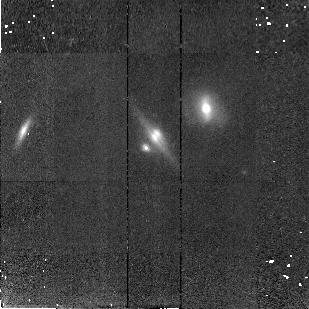
Target: CLASS1600+434
Instrument: NICMOS/NIC2
Filter: F160W
Exposure: 43 min
Observation ID: n46r19010

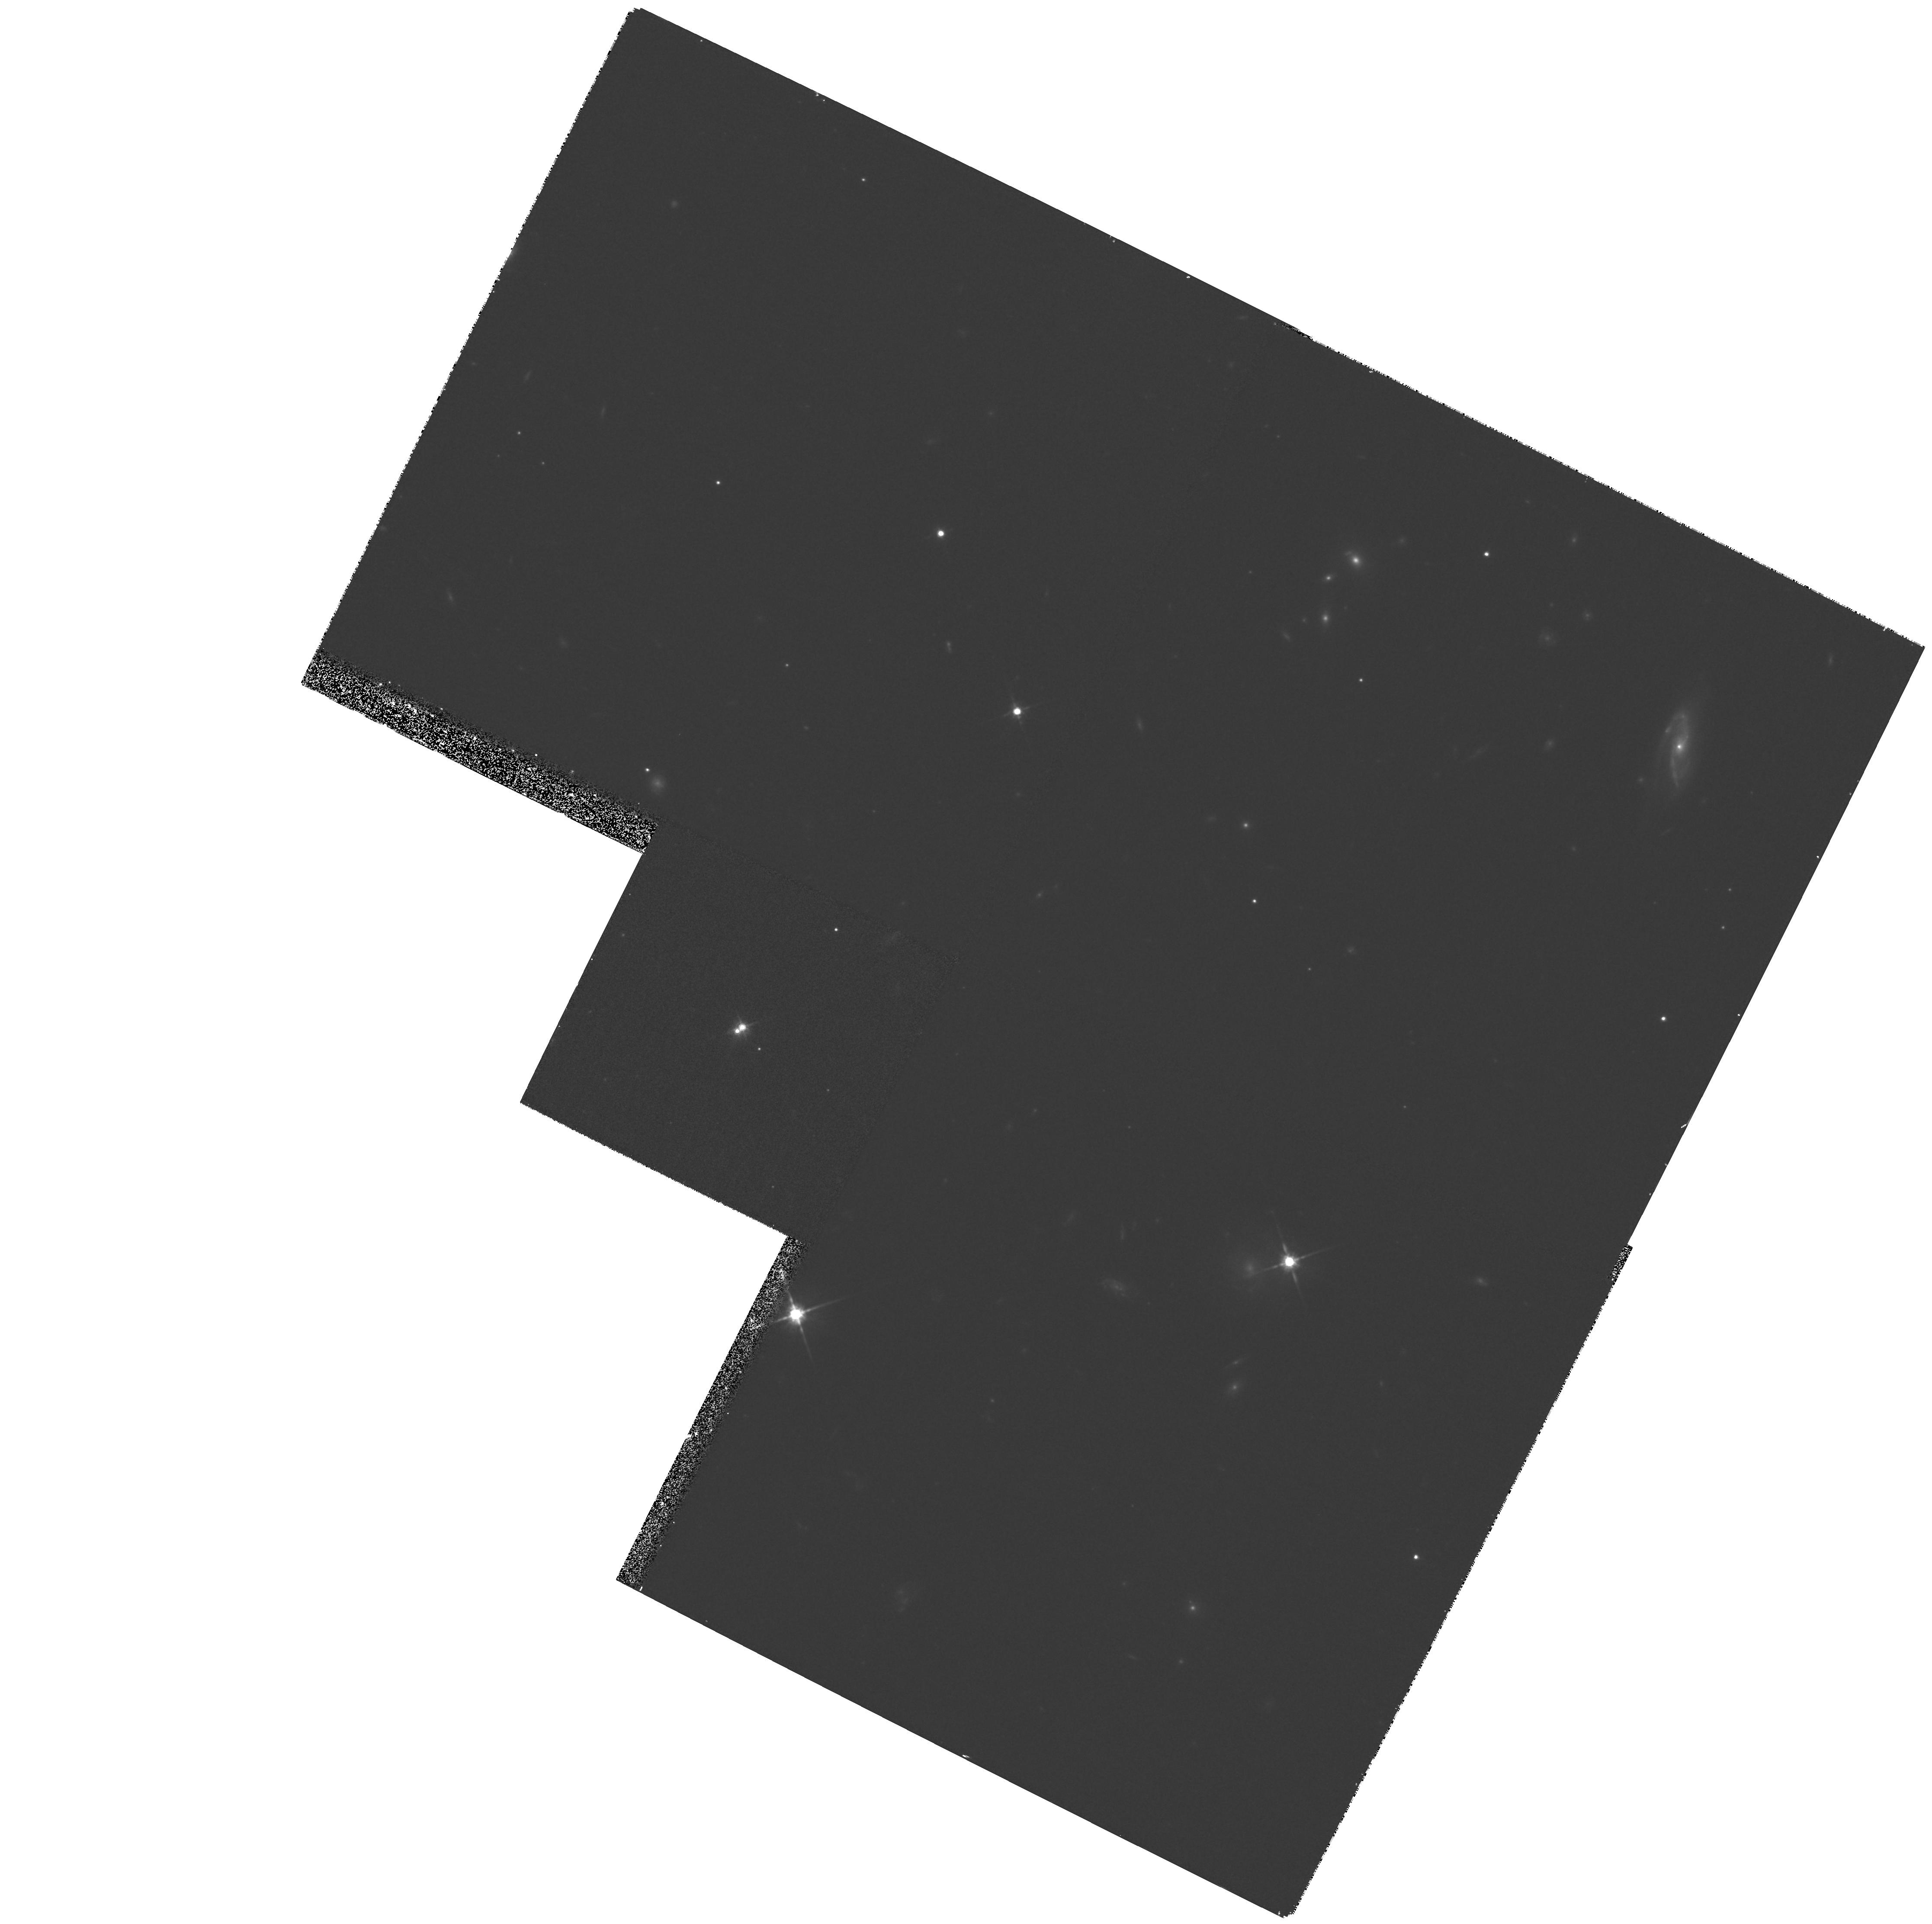
Target: FBQ1633+3134
Instrument: WFPC2/PC
Filter: F814W
Exposure: 33 min
Observation ID: hst_7495_44_wfpc2_pc_f814w_u46r44

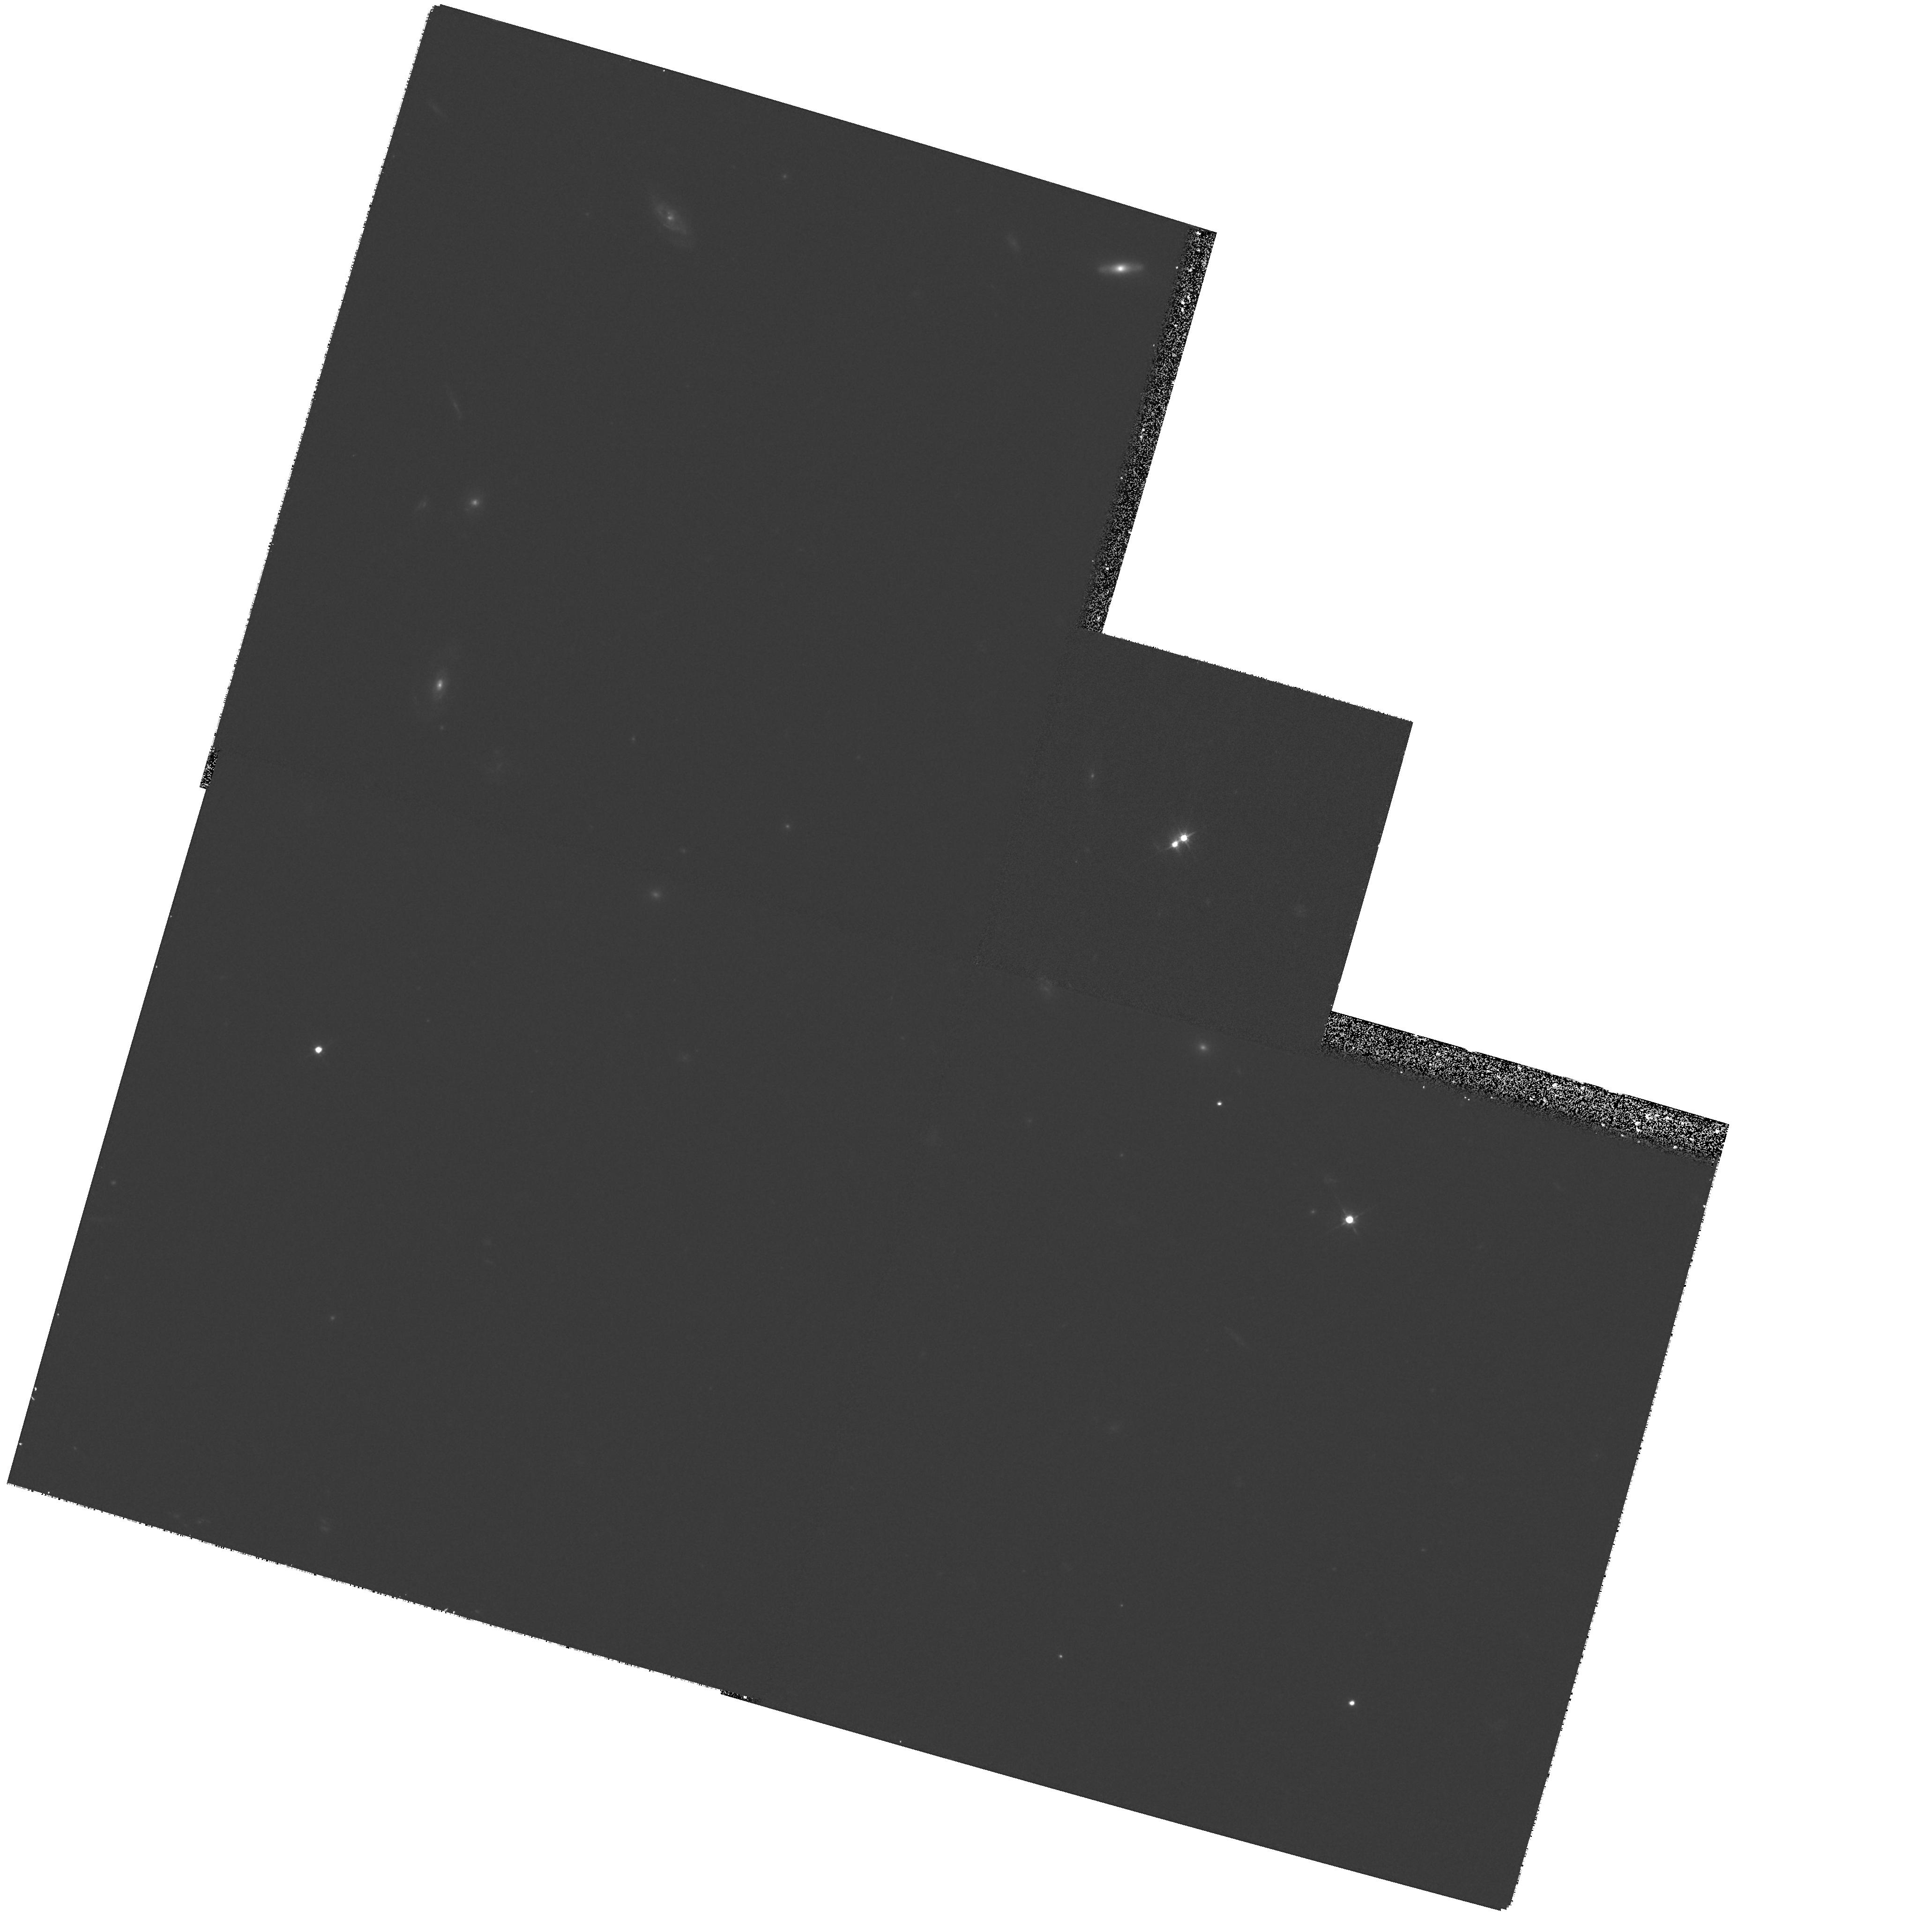
Target: FBQ0951+2635
Instrument: WFPC2/PC
Filter: F555W
Exposure: 27 min
Observation ID: hst_7495_40_wfpc2_pc_f555w_u46r40

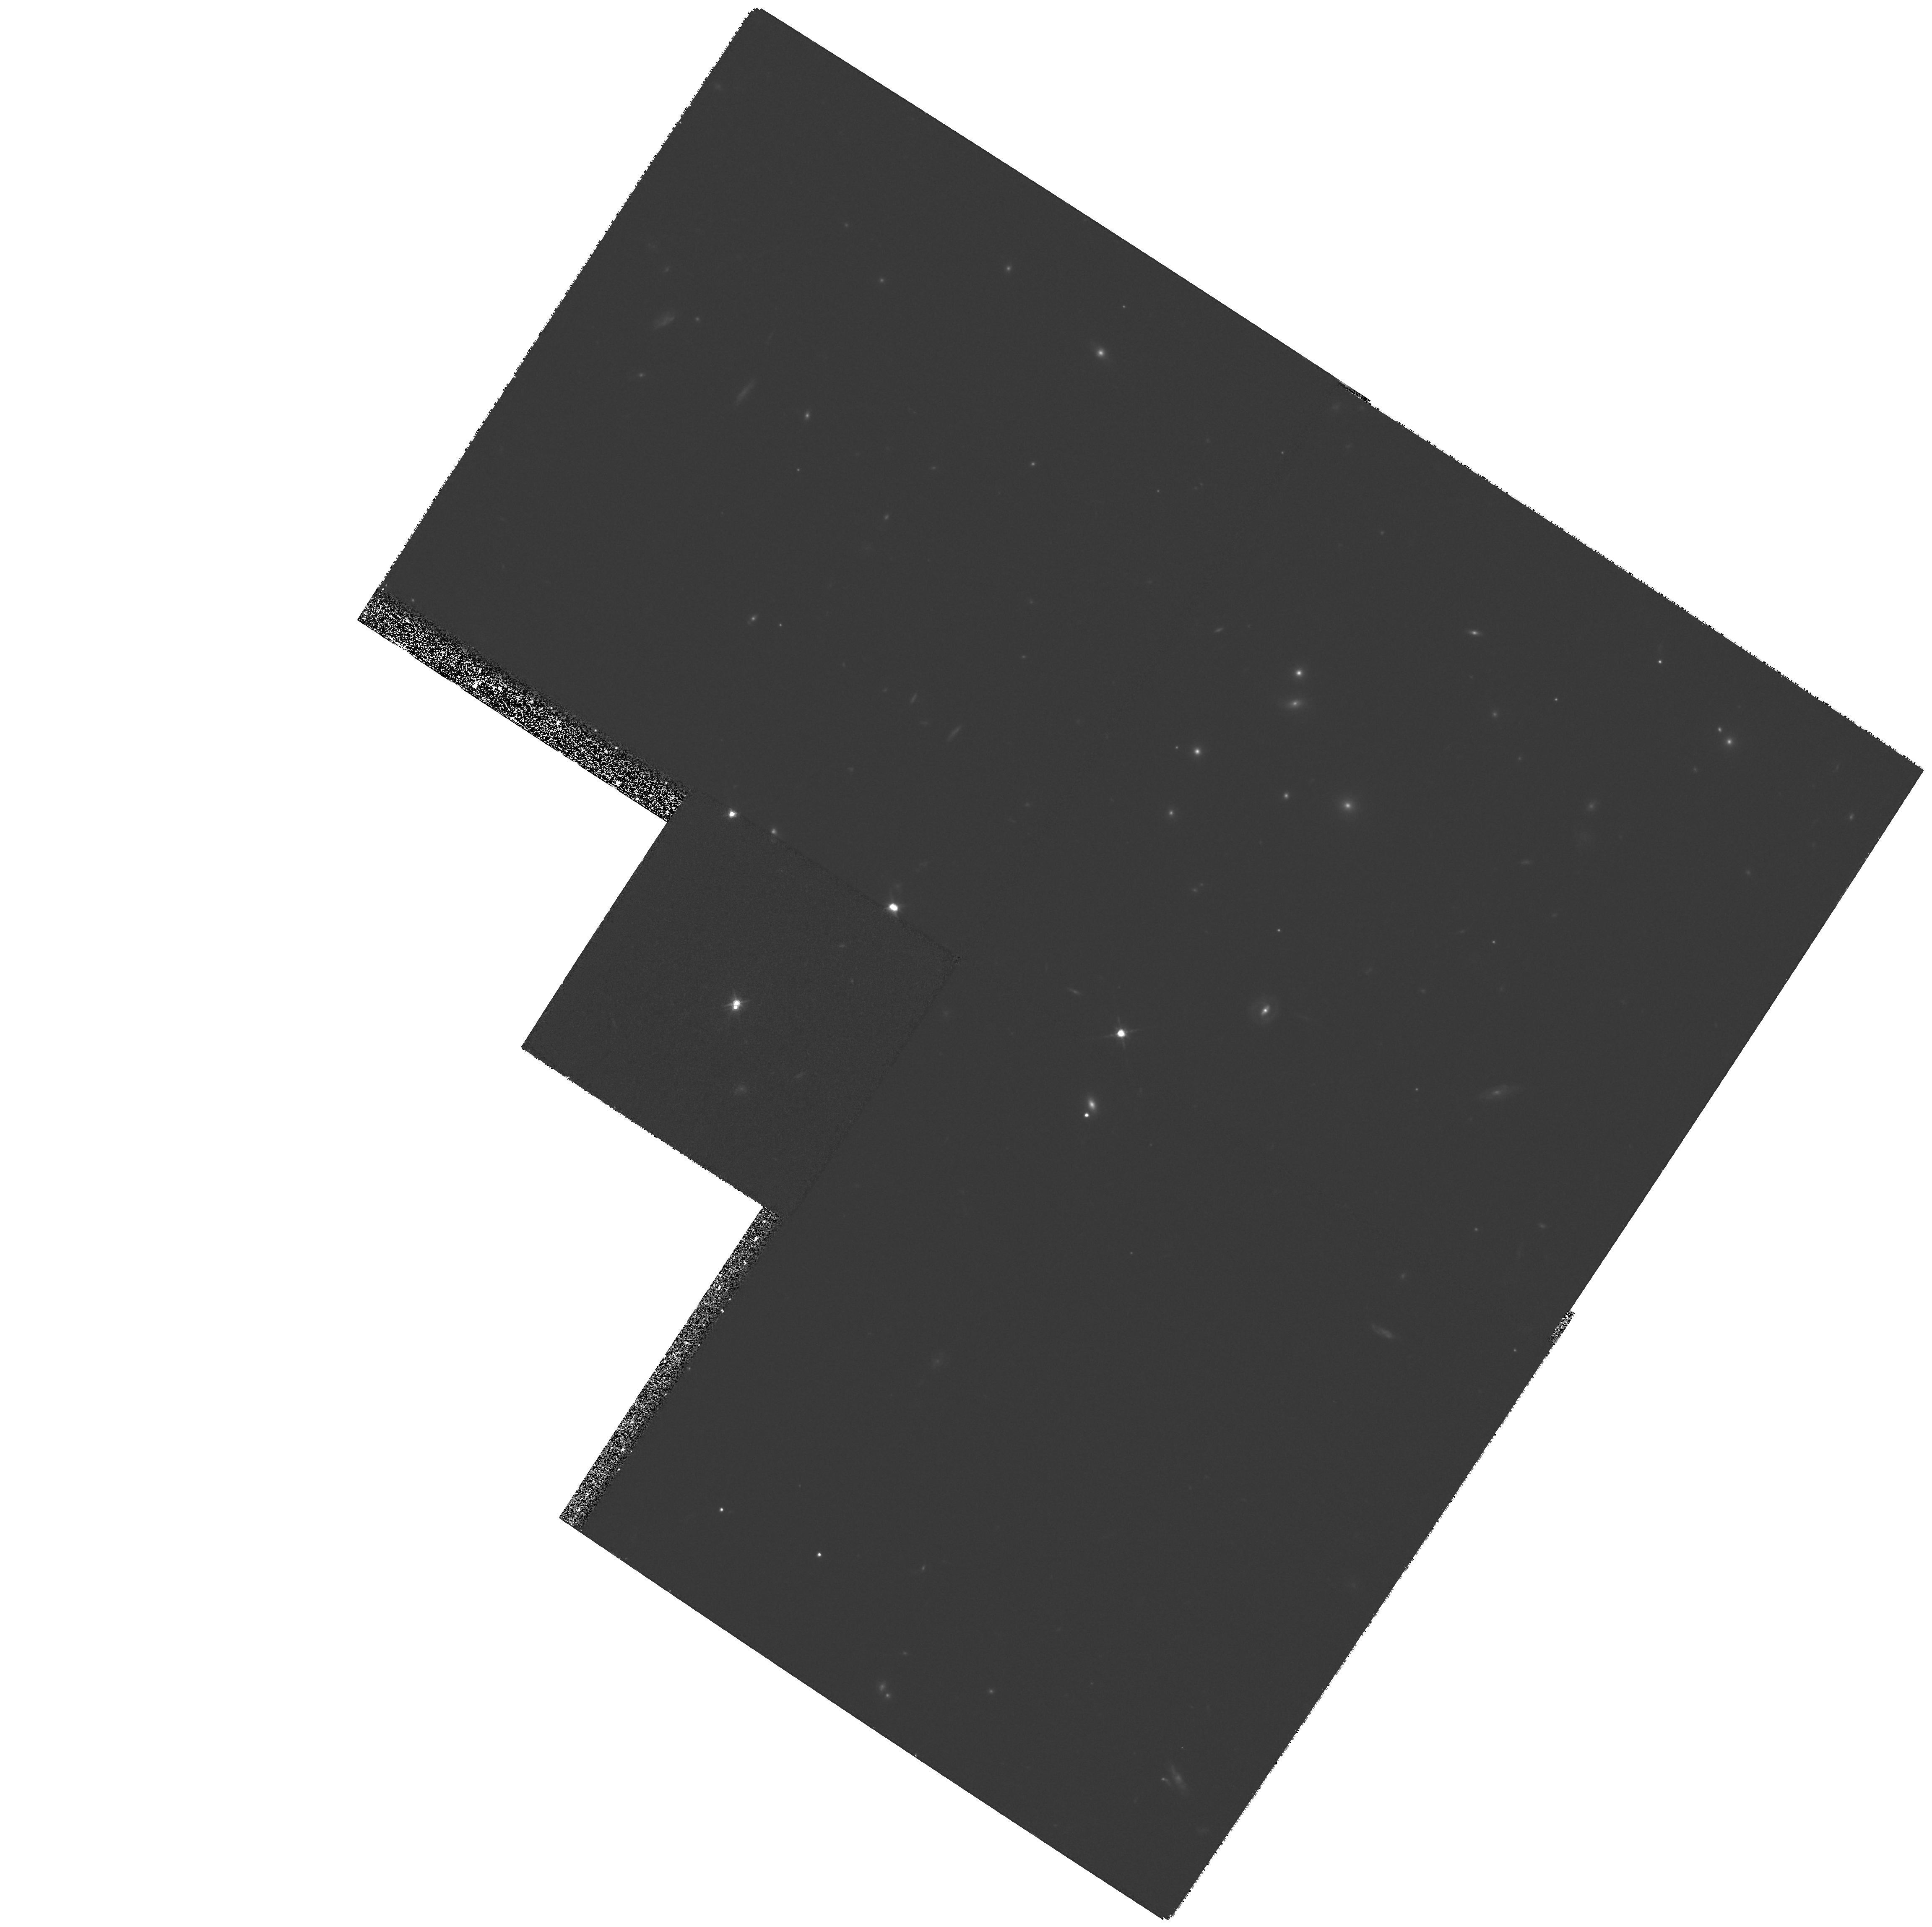
Target: Q1208+101
Instrument: WFPC2/PC
Filter: F814W
Exposure: 40 min
Observation ID: hst_7495_35_wfpc2_pc_f814w_u46r35

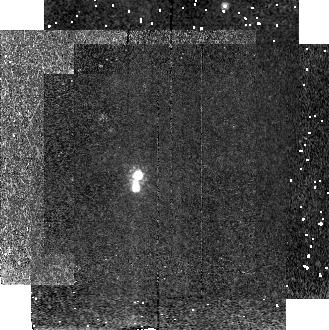
Target: BRI0952-0115-OFF
Instrument: NICMOS/NIC2
Filter: F160W
Exposure: 43 min
Observation ID: n46r05010

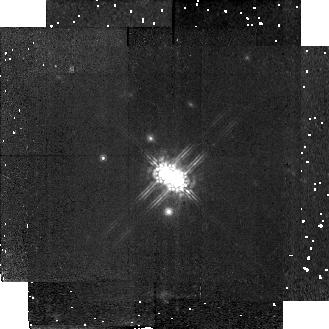
Target: SBS0909+523-OFF
Instrument: NICMOS/NIC2
Filter: F160W
Exposure: 47 min
Observation ID: n46r04010

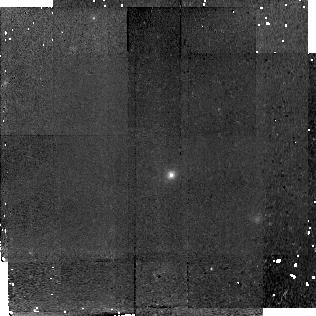
Target: HST12531-2914-OFF
Instrument: NICMOS/NIC2
Filter: F160W
Exposure: 43 min
Observation ID: n46r13020

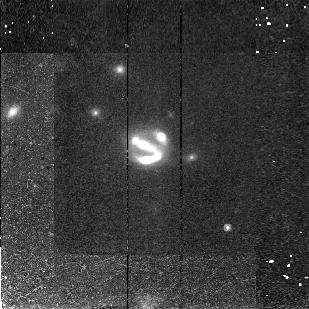
Target: CLASS1608+656
Instrument: NICMOS/NIC2
Filter: F160W
Exposure: 47 min
Observation ID: n46r20010

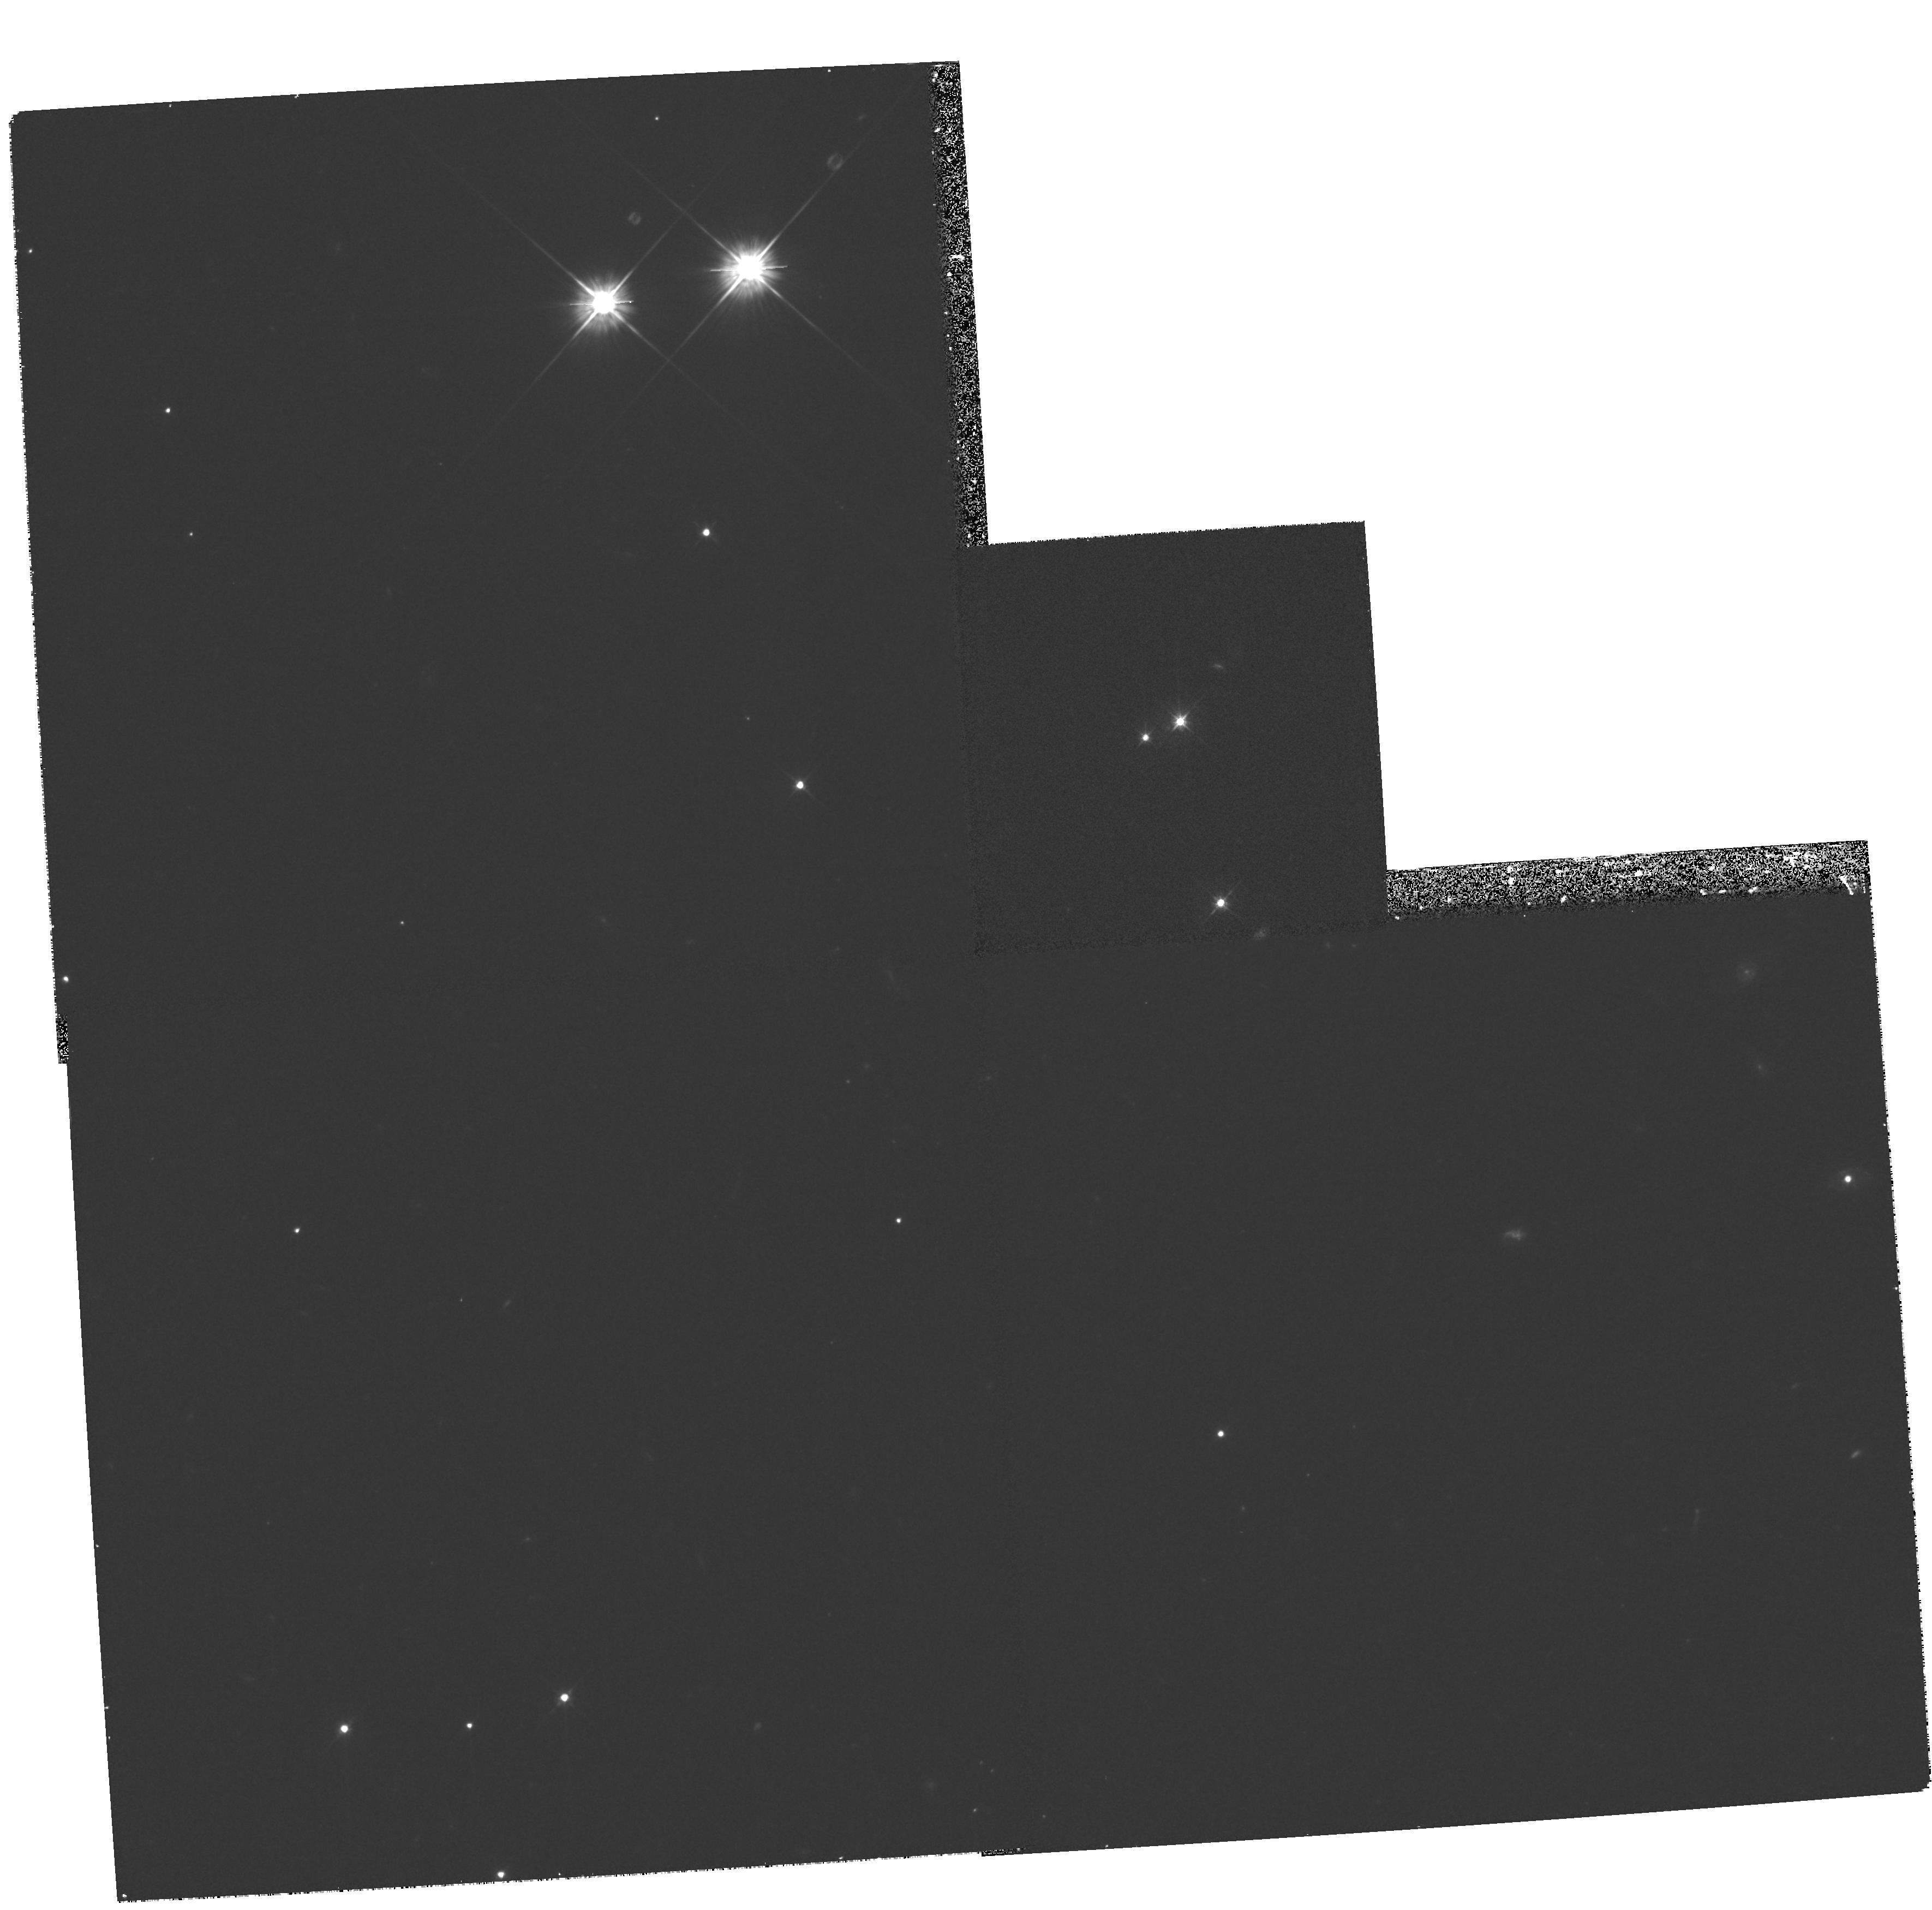
Target: HE1104-1805
Instrument: WFPC2/PC
Filter: F555W
Exposure: 27 min
Observation ID: hst_7495_41_wfpc2_pc_f555w_u46r41

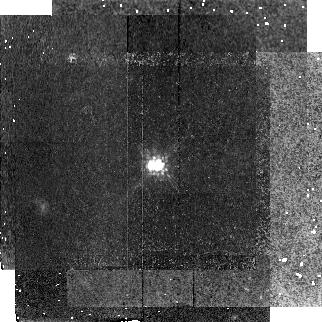
Target: Q1208+101-OFF
Instrument: NICMOS/NIC2
Filter: F160W
Exposure: 43 min
Observation ID: n46r12010

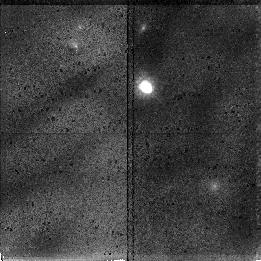
Target: B0218+357
Instrument: NICMOS/NIC2
Filter: F160W
Exposure: 43 min
Observation ID: n46r02010

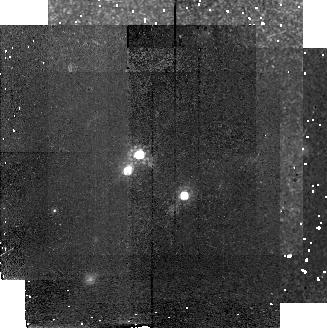
Target: LBQS1009-0252-OFF
Instrument: NICMOS/NIC2
Filter: F160W
Exposure: 43 min
Observation ID: n46r06010

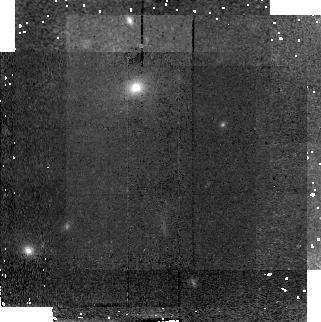
Target: HST14176+5226-OFF
Instrument: NICMOS/NIC2
Filter: F160W
Exposure: 47 min
Observation ID: n46r15020

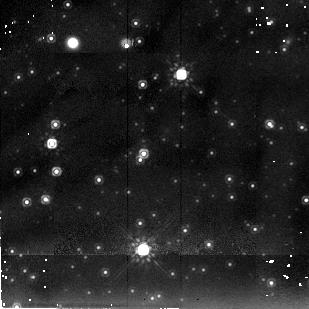
Target: PKS1830-211
Instrument: NICMOS/NIC2
Filter: F205W
Exposure: 12 min
Observation ID: n46r23040

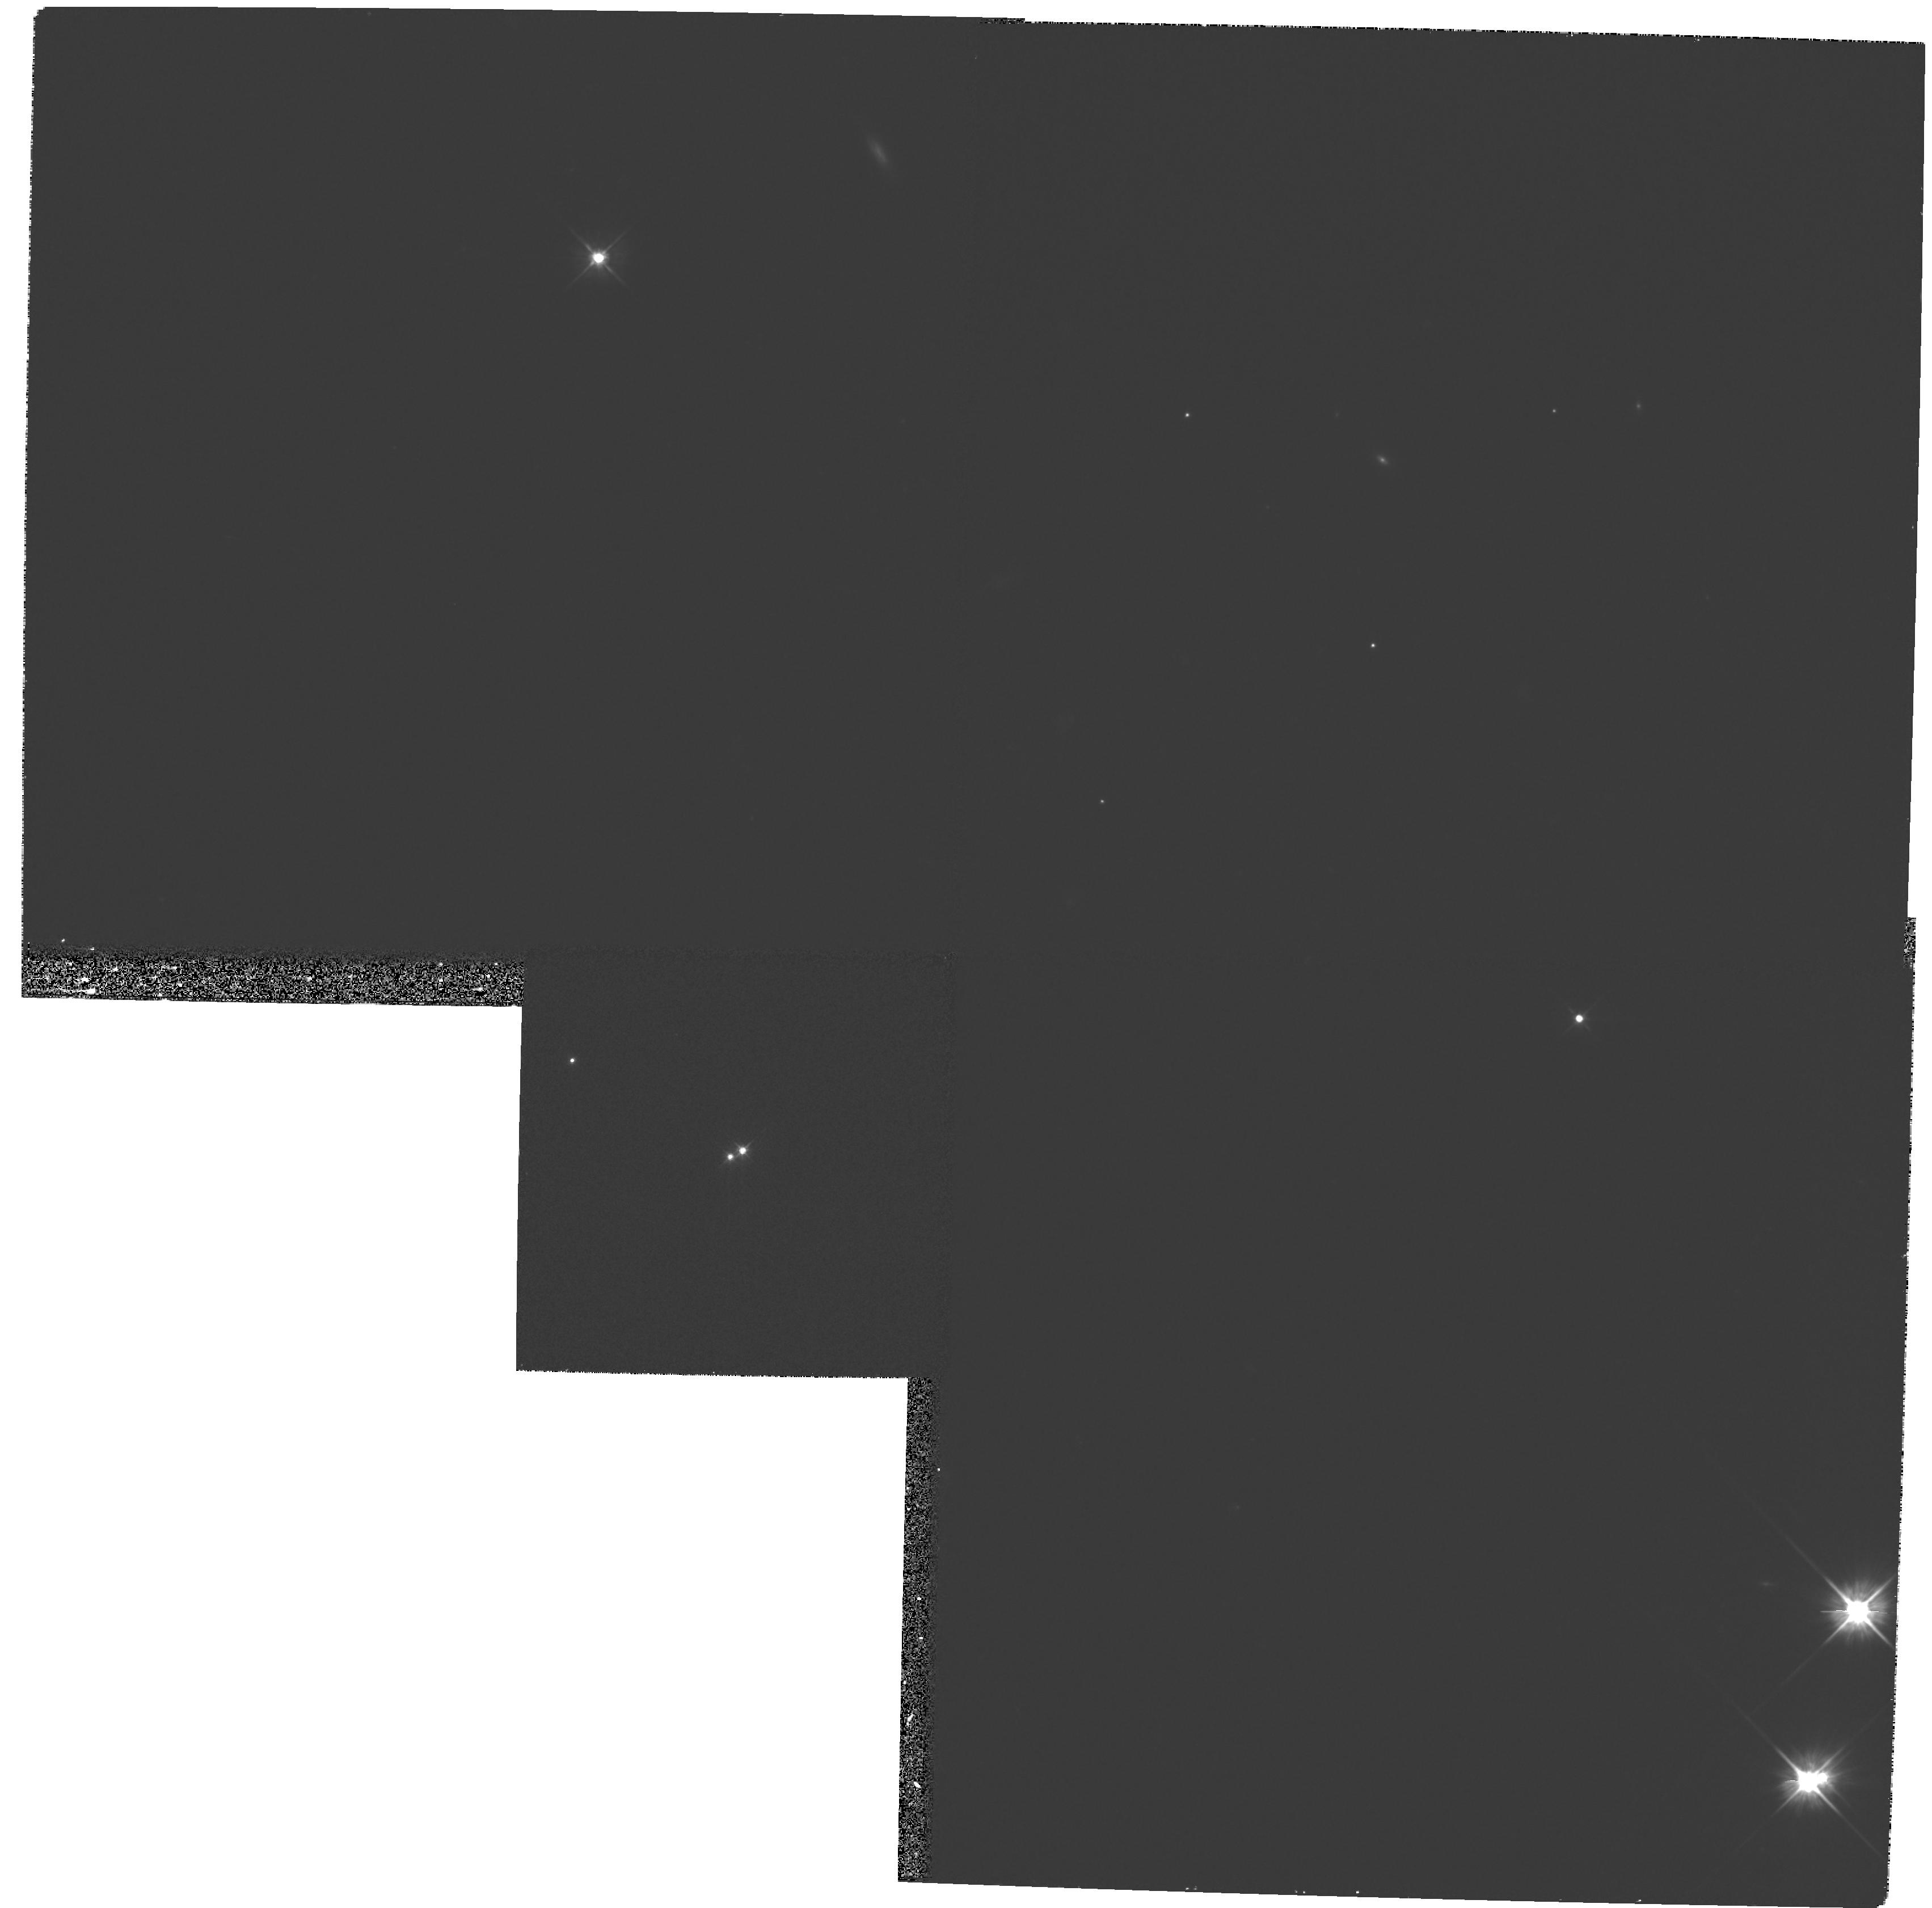
Target: SBS0909+523
Instrument: WFPC2/PC
Filter: F555W
Exposure: 11 min
Observation ID: hst_7495_30_wfpc2_pc_f555w_u46r30

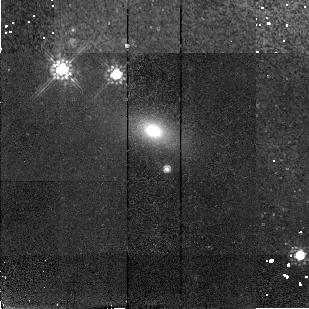
Target: MG1654+1346
Instrument: NICMOS/NIC2
Filter: F160W
Exposure: 43 min
Observation ID: n46r22010

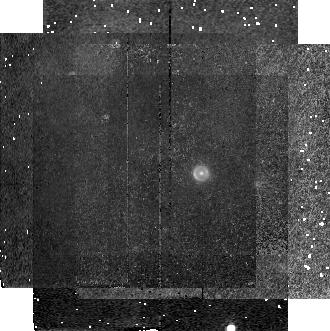
Target: B1938+666-OFF
Instrument: NICMOS/NIC2
Filter: F160W
Exposure: 47 min
Observation ID: n46r24010

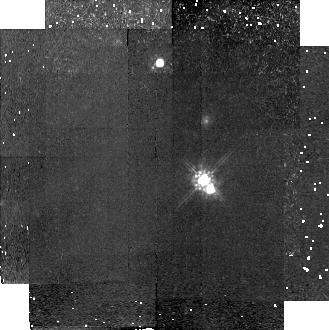
Target: J03.13-OFF
Instrument: NICMOS/NIC2
Filter: F160W
Exposure: 43 min
Observation ID: n46r07010

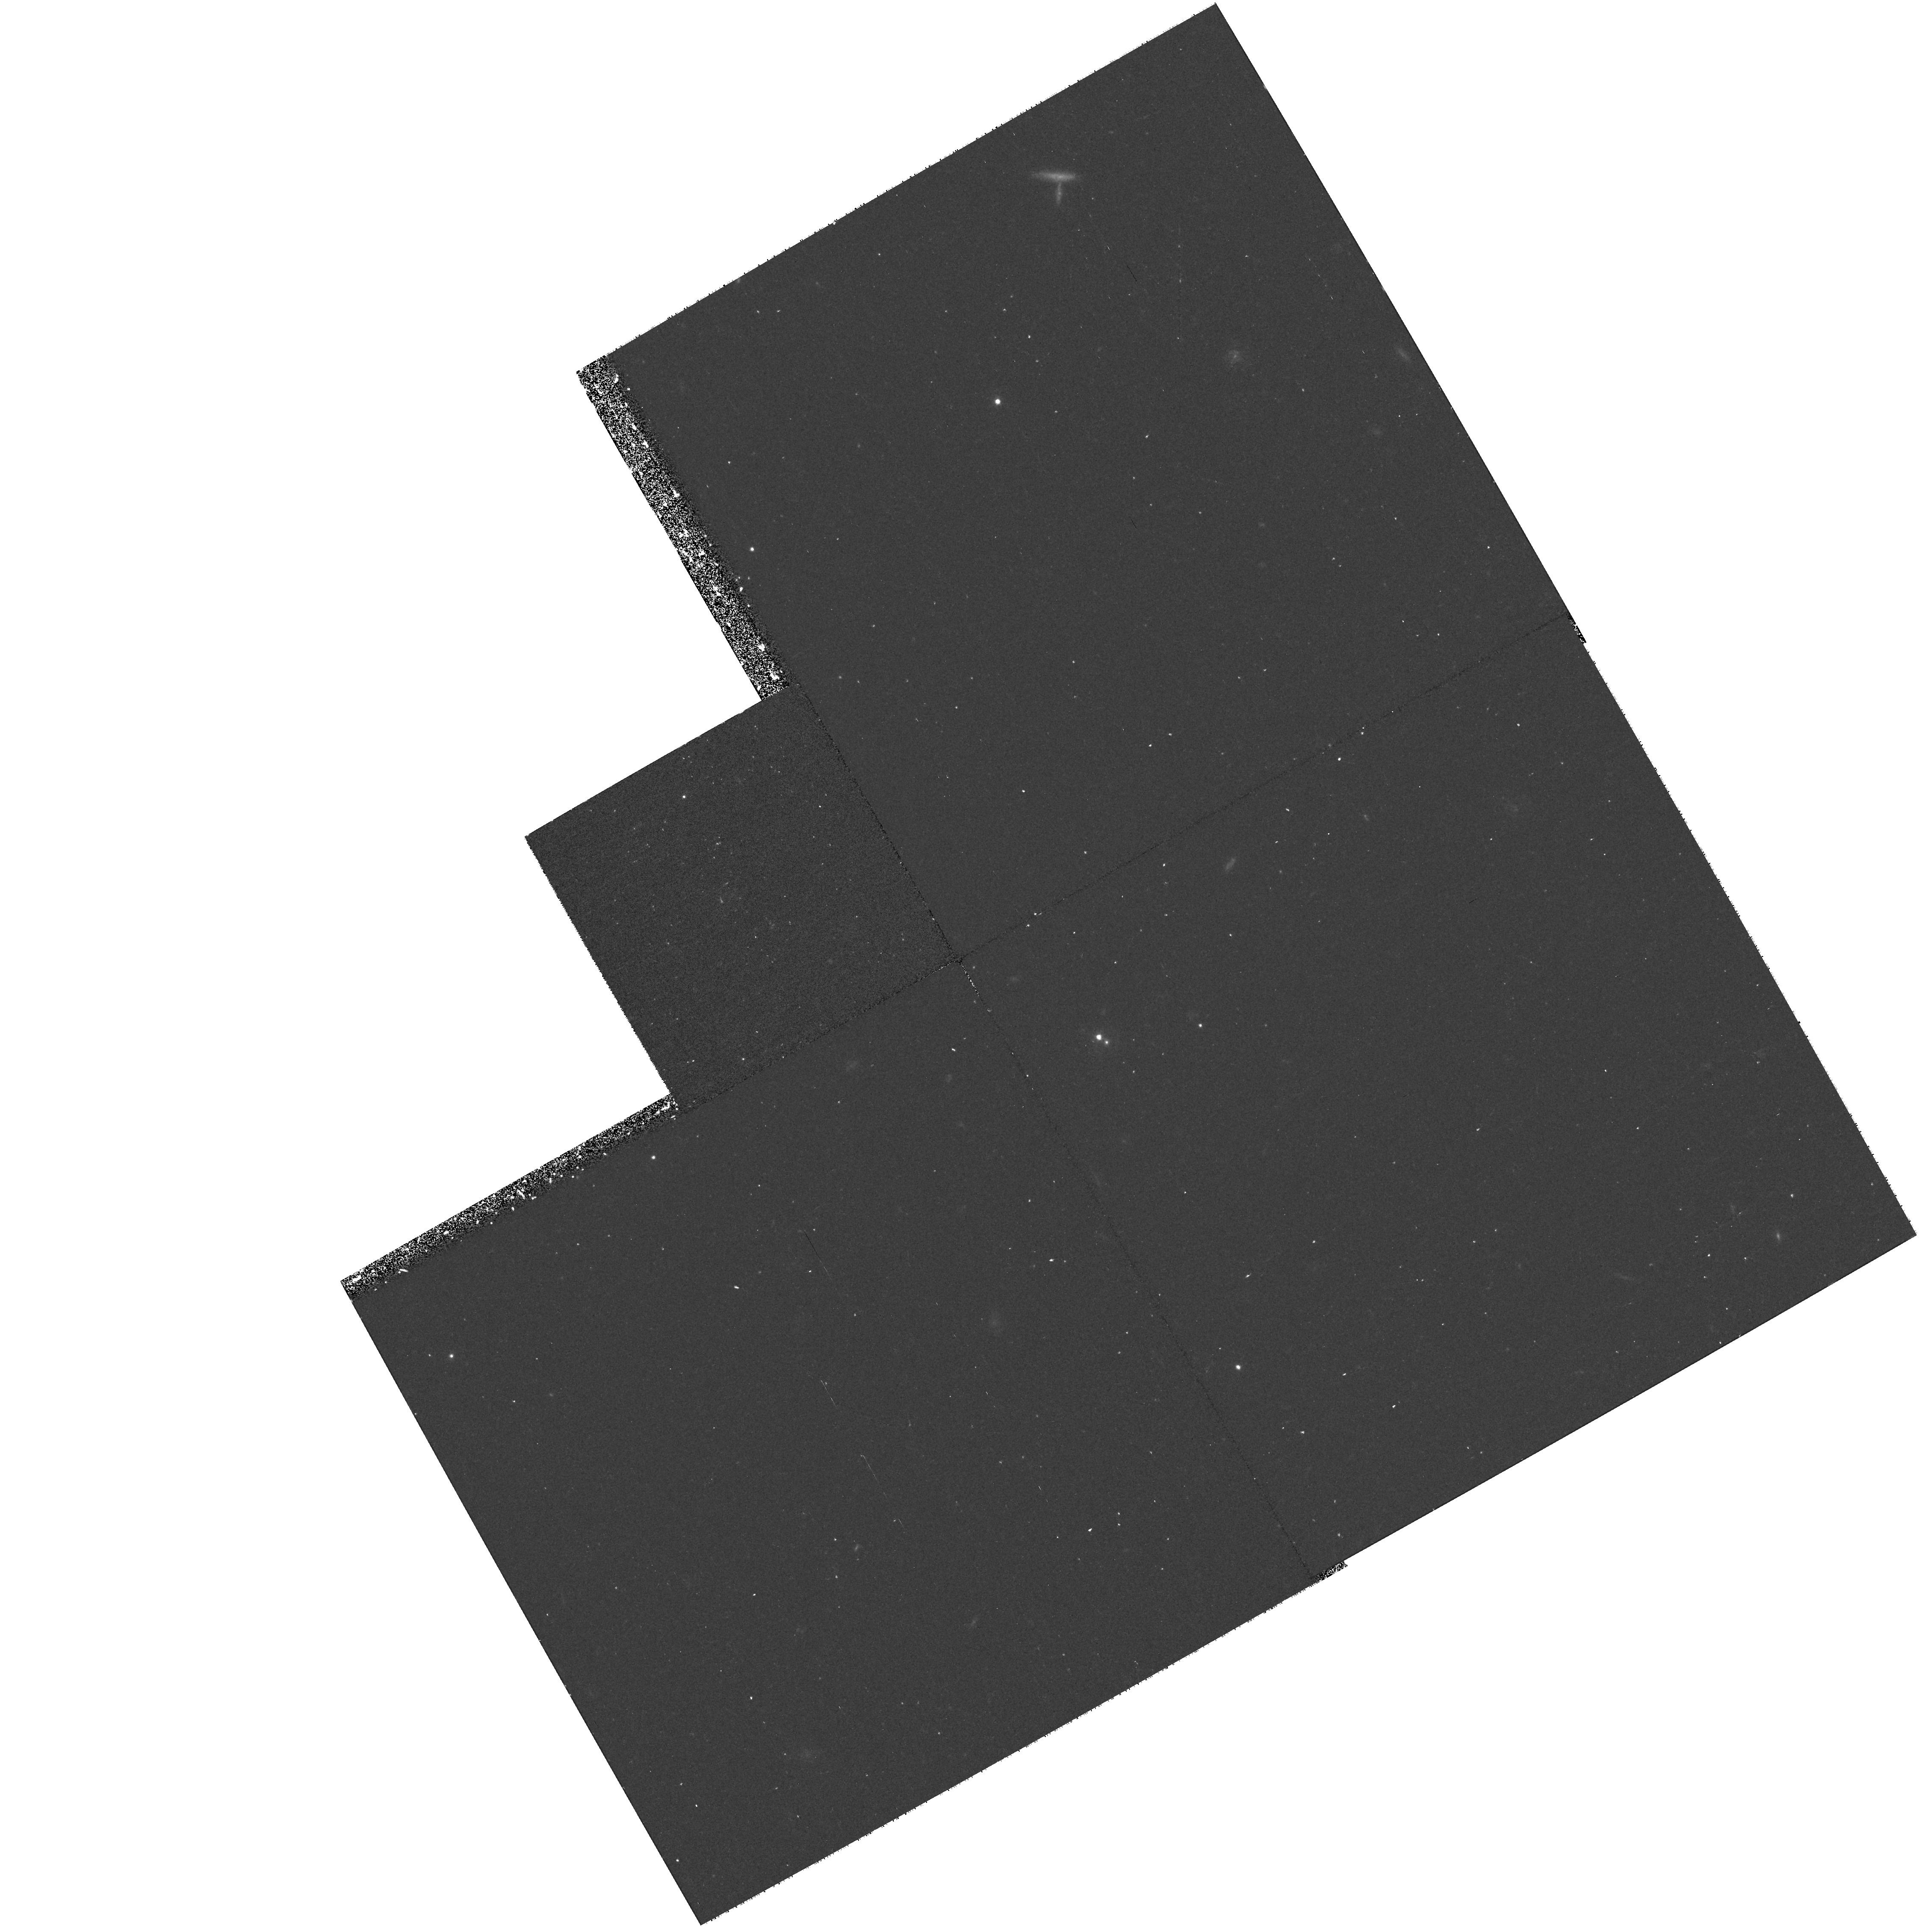
Target: MG0414+0534
Instrument: WFPC2/PC
Filter: F555W
Exposure: 40 min
Observation ID: hst_7495_42_wfpc2_pc_f555w_u46r42

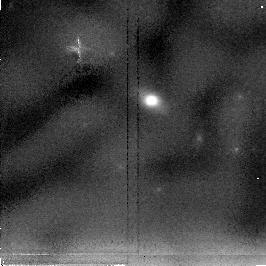
Target: MG1549+3047
Instrument: NICMOS/NIC2
Filter: F205W
Exposure: 12 min
Observation ID: n46r18020

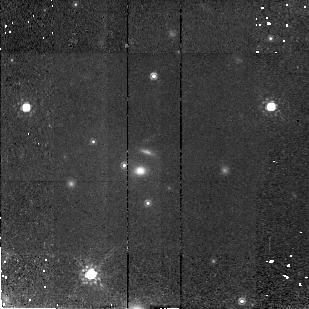
Target: MG2016+112
Instrument: NICMOS/NIC2
Filter: F160W
Exposure: 43 min
Observation ID: n46r25010

Survey of Gravitational Lenses as Cosmological Tools (PI: Falco, Emilio E.)

We propose to carry out a complete survey of all known galaxy- mass gravitational lens systems (with image separations DeltaTheta <= 10''), by obtaining deep, high-resolution images in the optical and near IR. We request H band observations with NICMOS/NIC2, complemented by WFPC2/PC1 images in the V and I bands where they do not yet exist. Our goals for this survey are to: (1) identify simple lens systems for Hubble's constant estimates; (2) obtain photometric redshifts for the lens galaxies; (3) measure the M/L ratio of lens galaxies; (4) compare the dark matter to the stellar light distribution; (5) probe the interstellar medium in the lens galaxies; and to (6) find as yet undetected lens galxies. With this information, we will address a number of problems central to modern cosmology and galaxy evolution. PLEASE NOTE: This project is a collaboration between two groups, one at the Smithsonian Astrophysical Observatory (SAO), and the other at the University of Arizona (UA). SAO would like to establish UA as an equal partner to the project, with PI E.Falco and Co-PI C.Impey. Both institutions should have access to the data, and we would like to have notifications sent to: J.Lehar (jlehar@cfa.harvard.edu), C.Impey (impey@as.arizona.edu), E.Falco (efalco@cfa.harvard.edu).